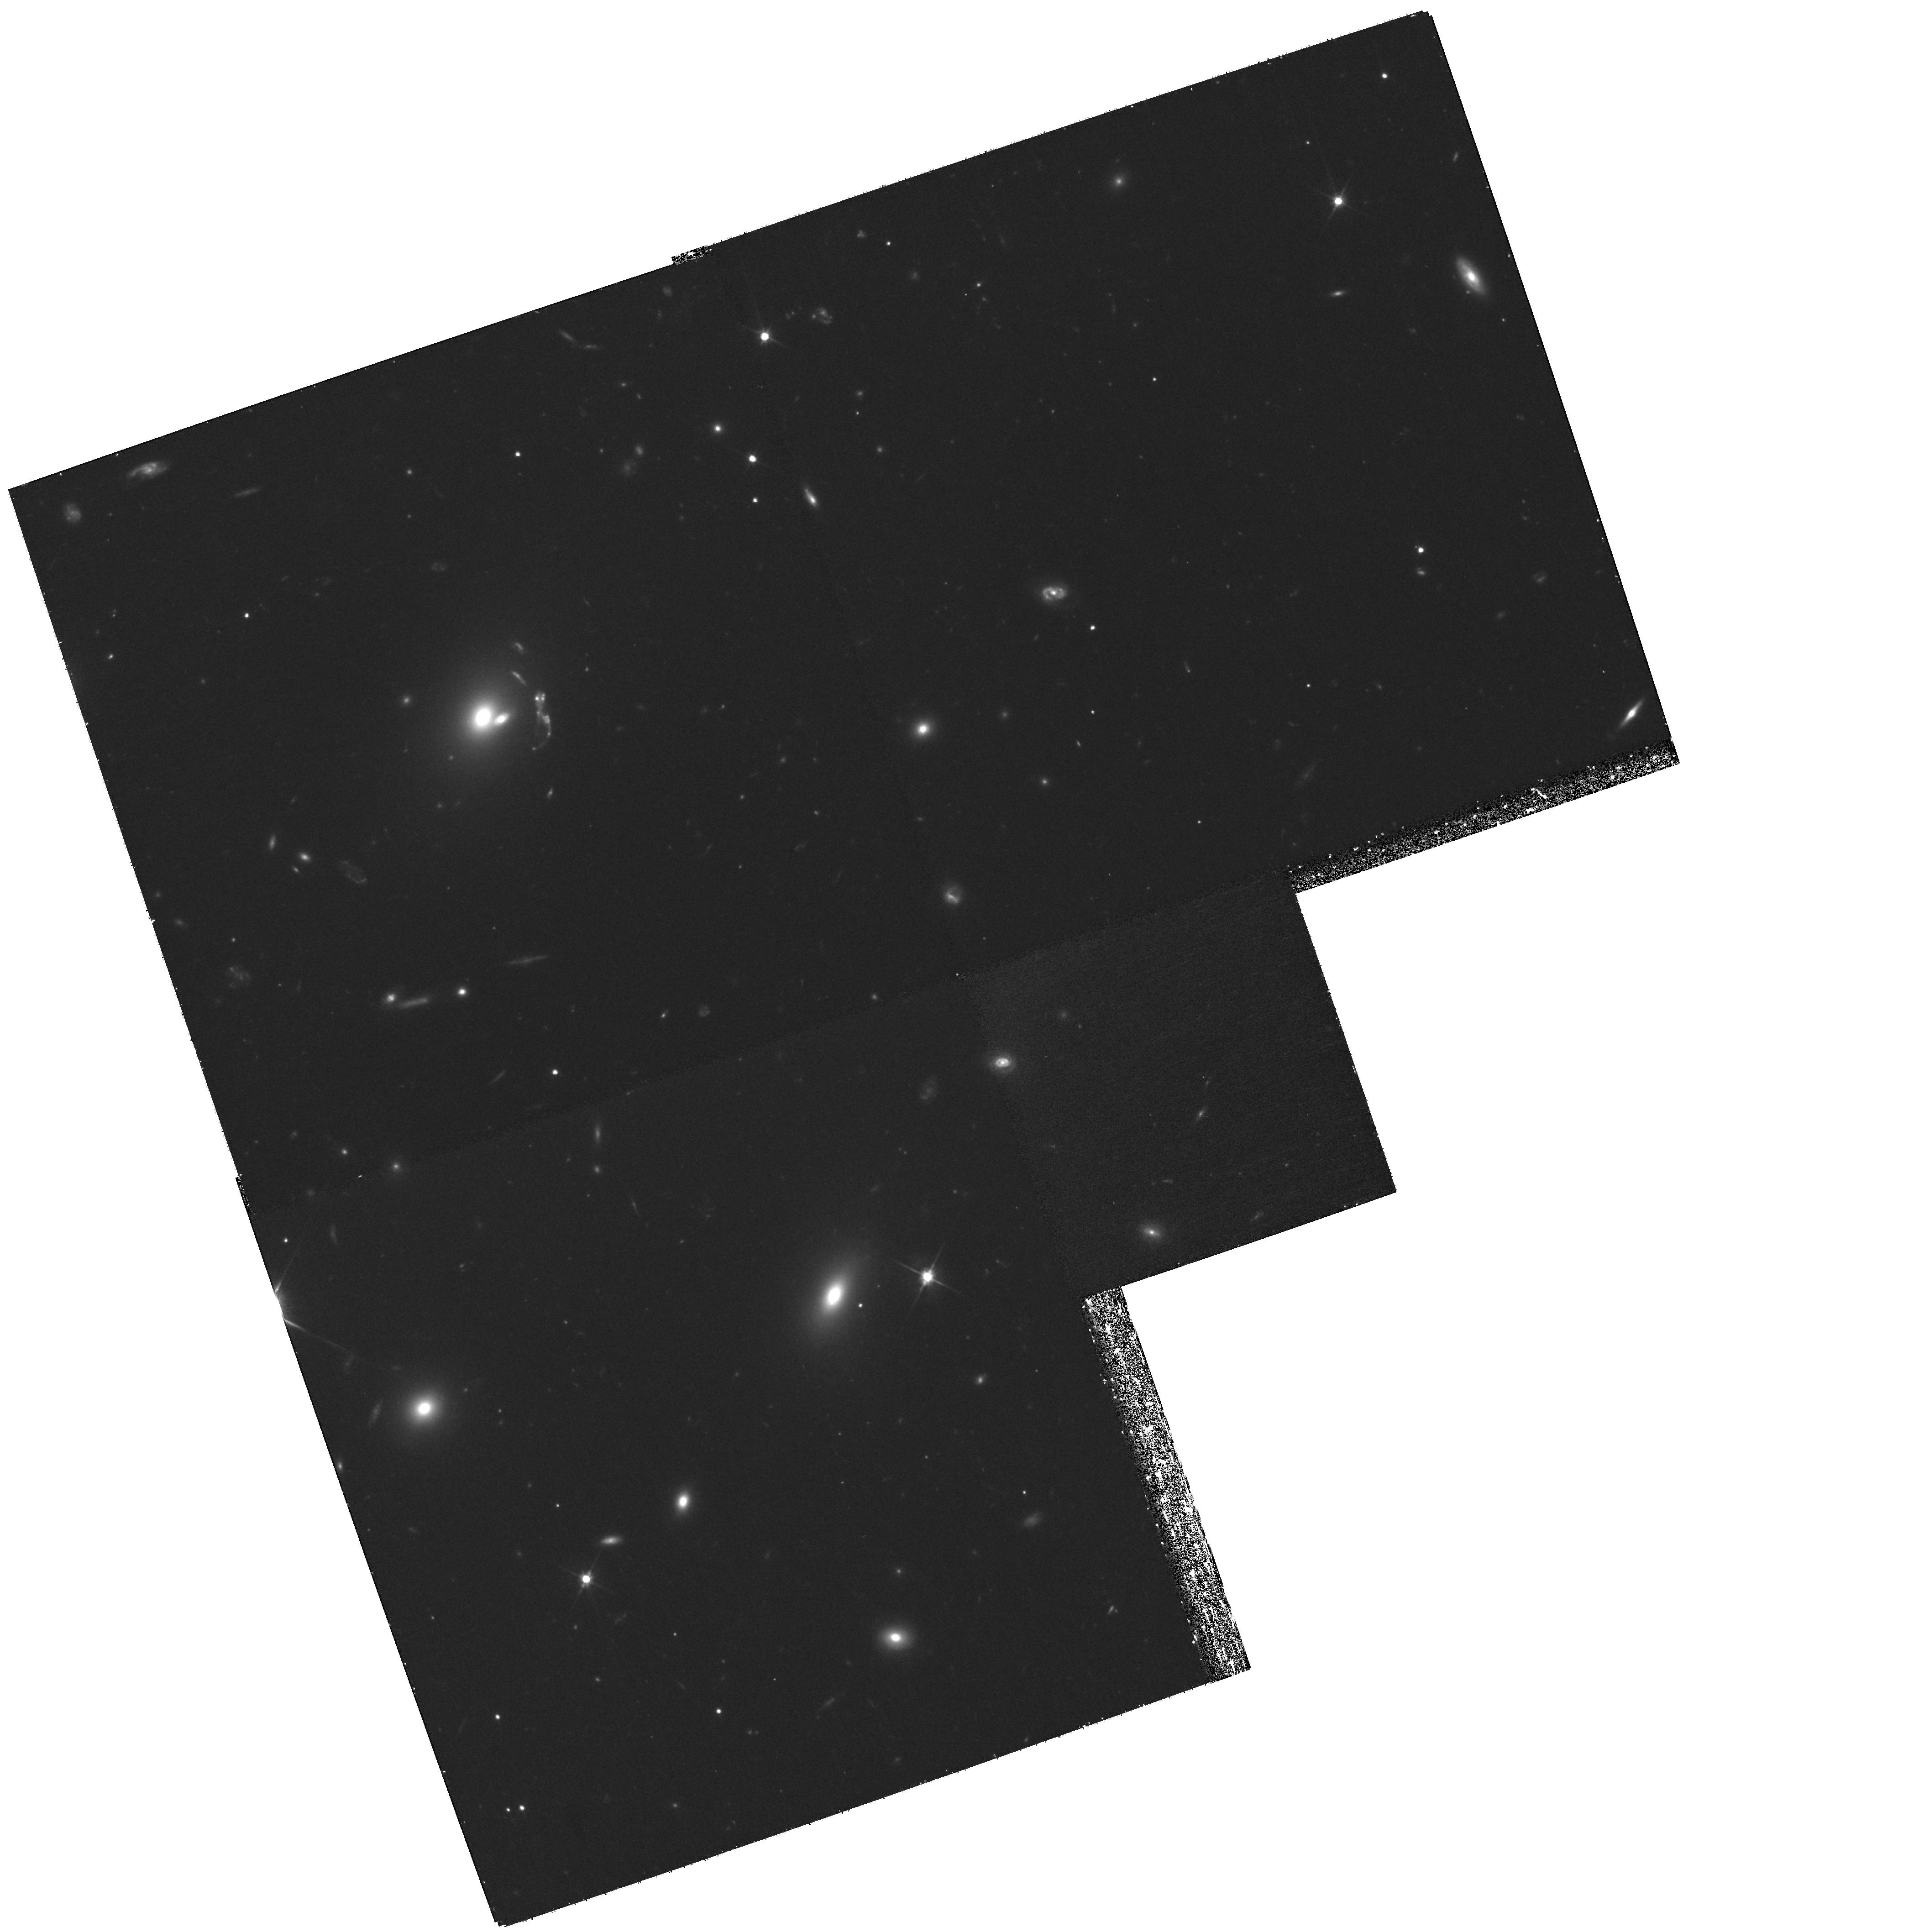
Target: SDSSJ1629+3528
Instrument: WFPC2/PC
Filter: F606W
Exposure: 1.2 h
Observation ID: hst_11974_20_wfpc2_pc_f606w_uba520

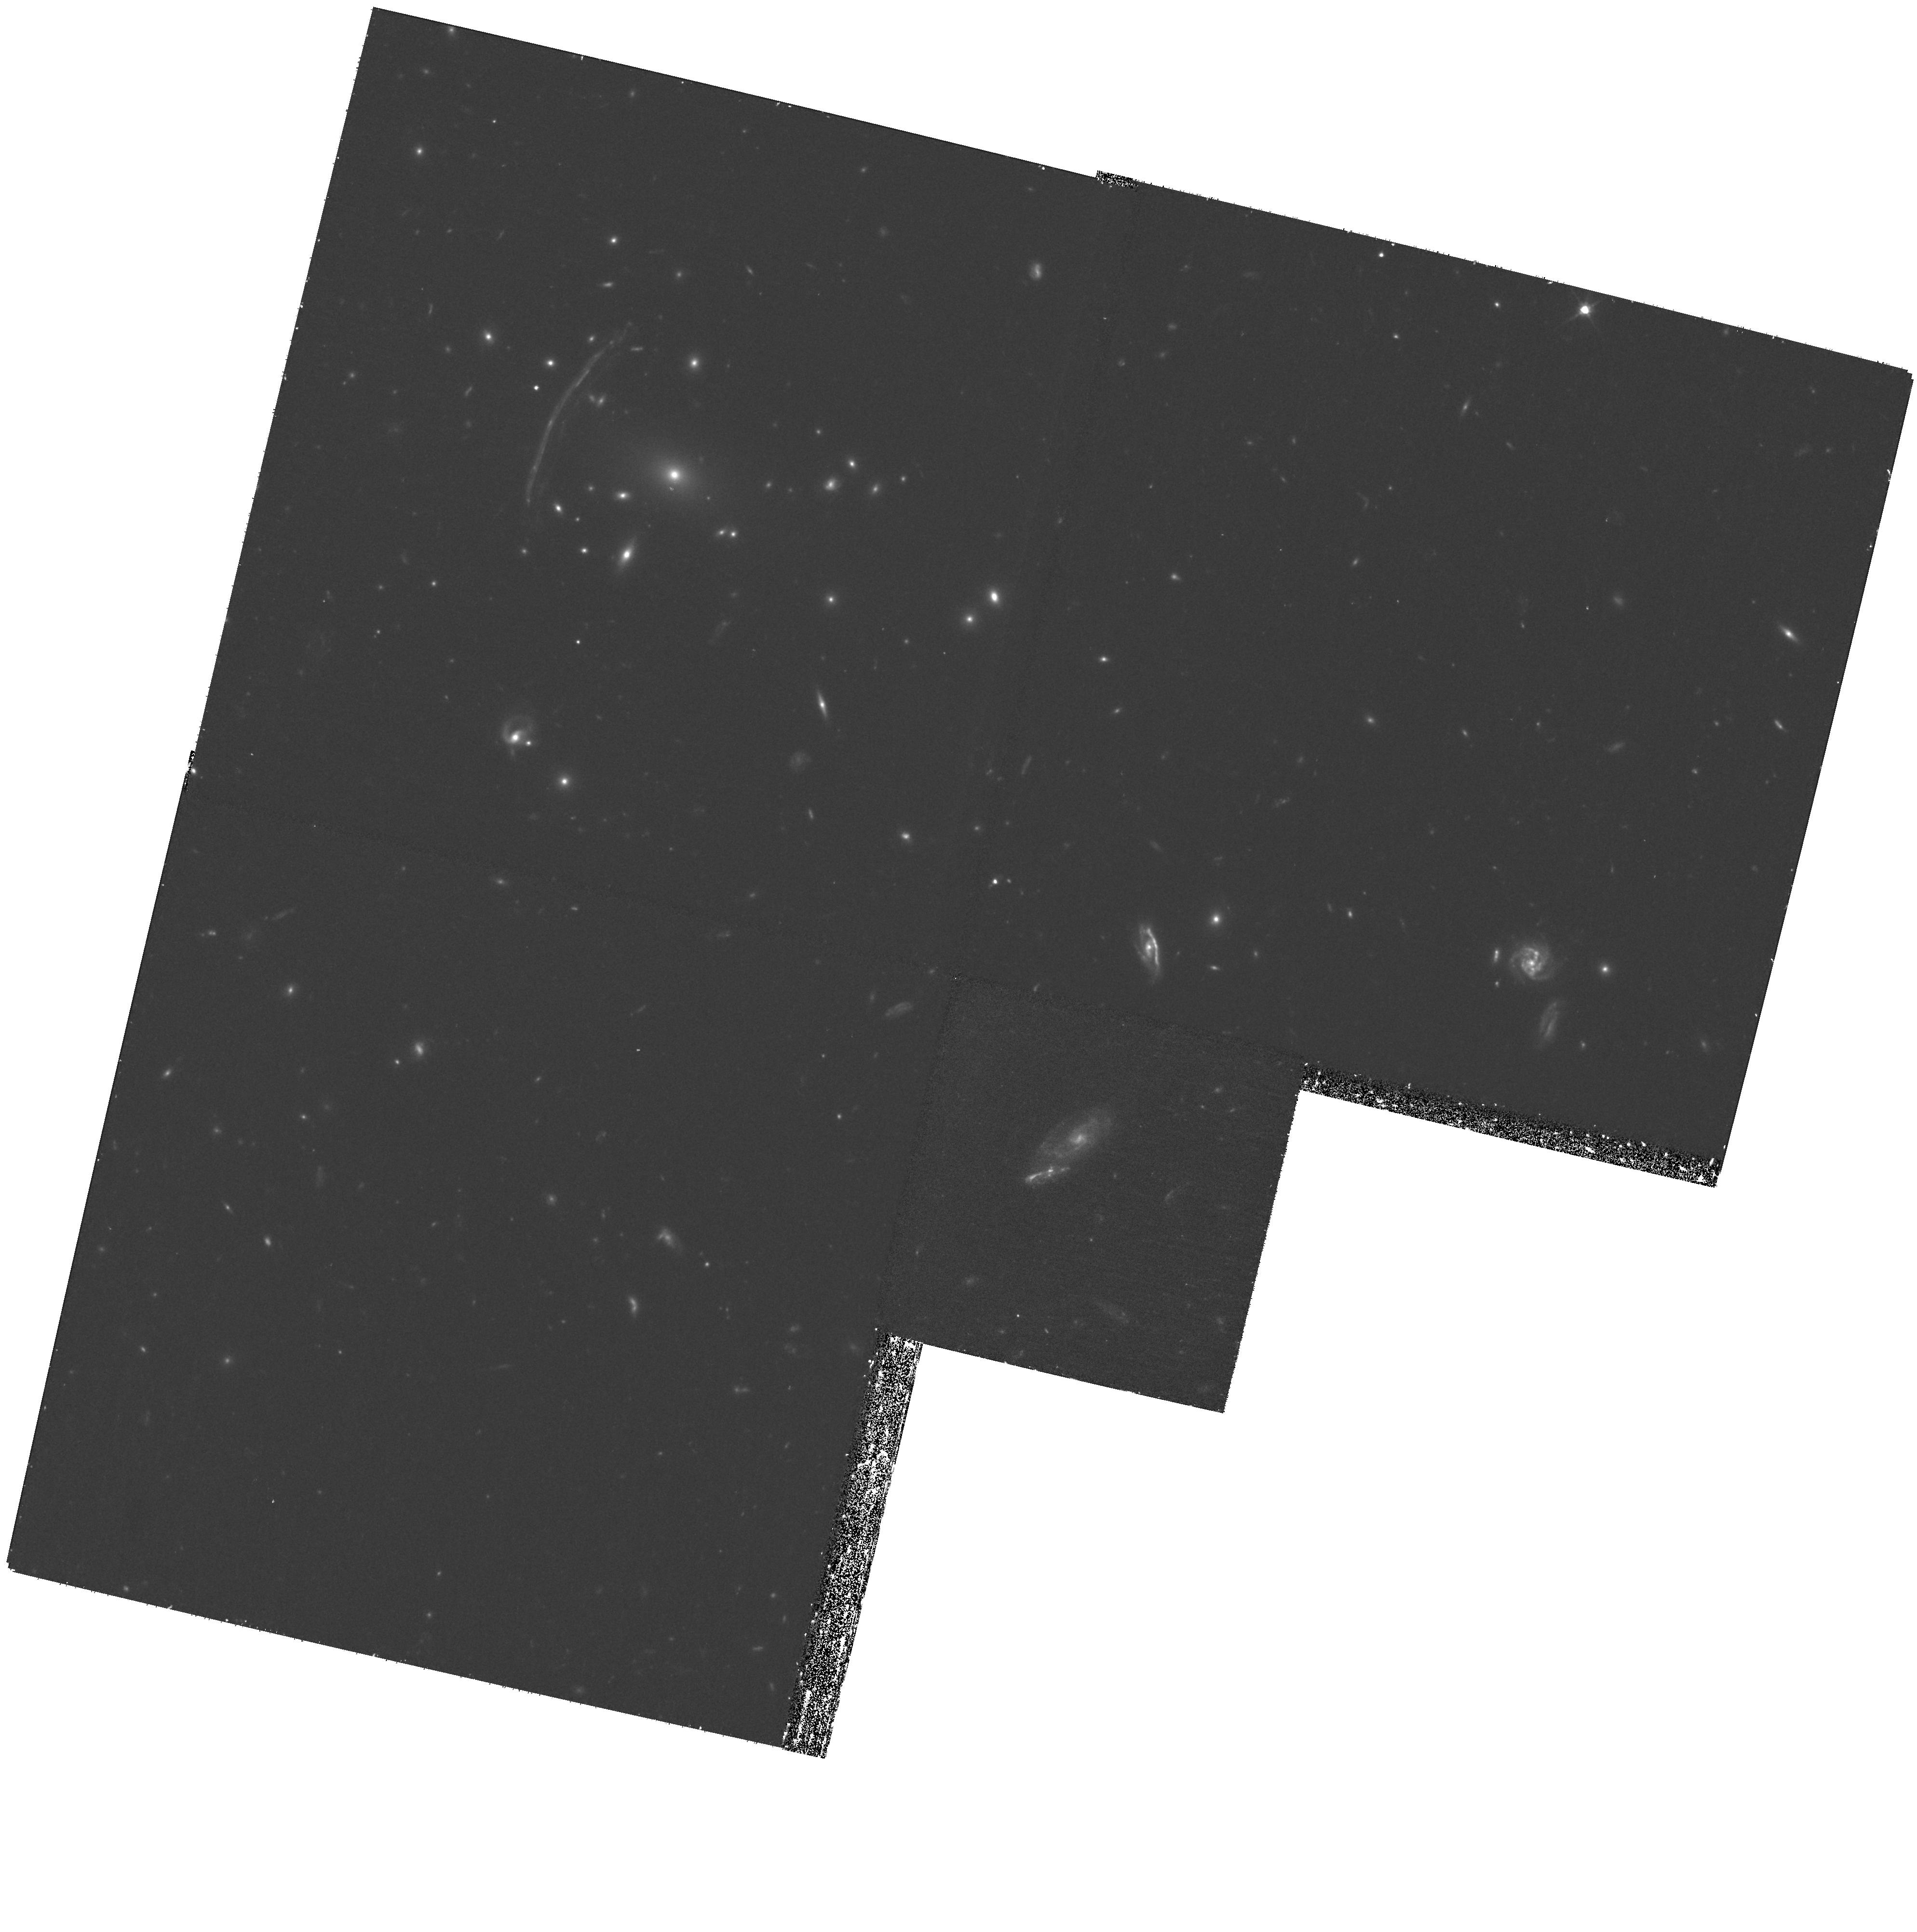
Target: SDSSJ1343+4155
Instrument: WFPC2/PC
Filter: F606W
Exposure: 1.2 h
Observation ID: hst_11974_02_wfpc2_pc_f606w_uba502

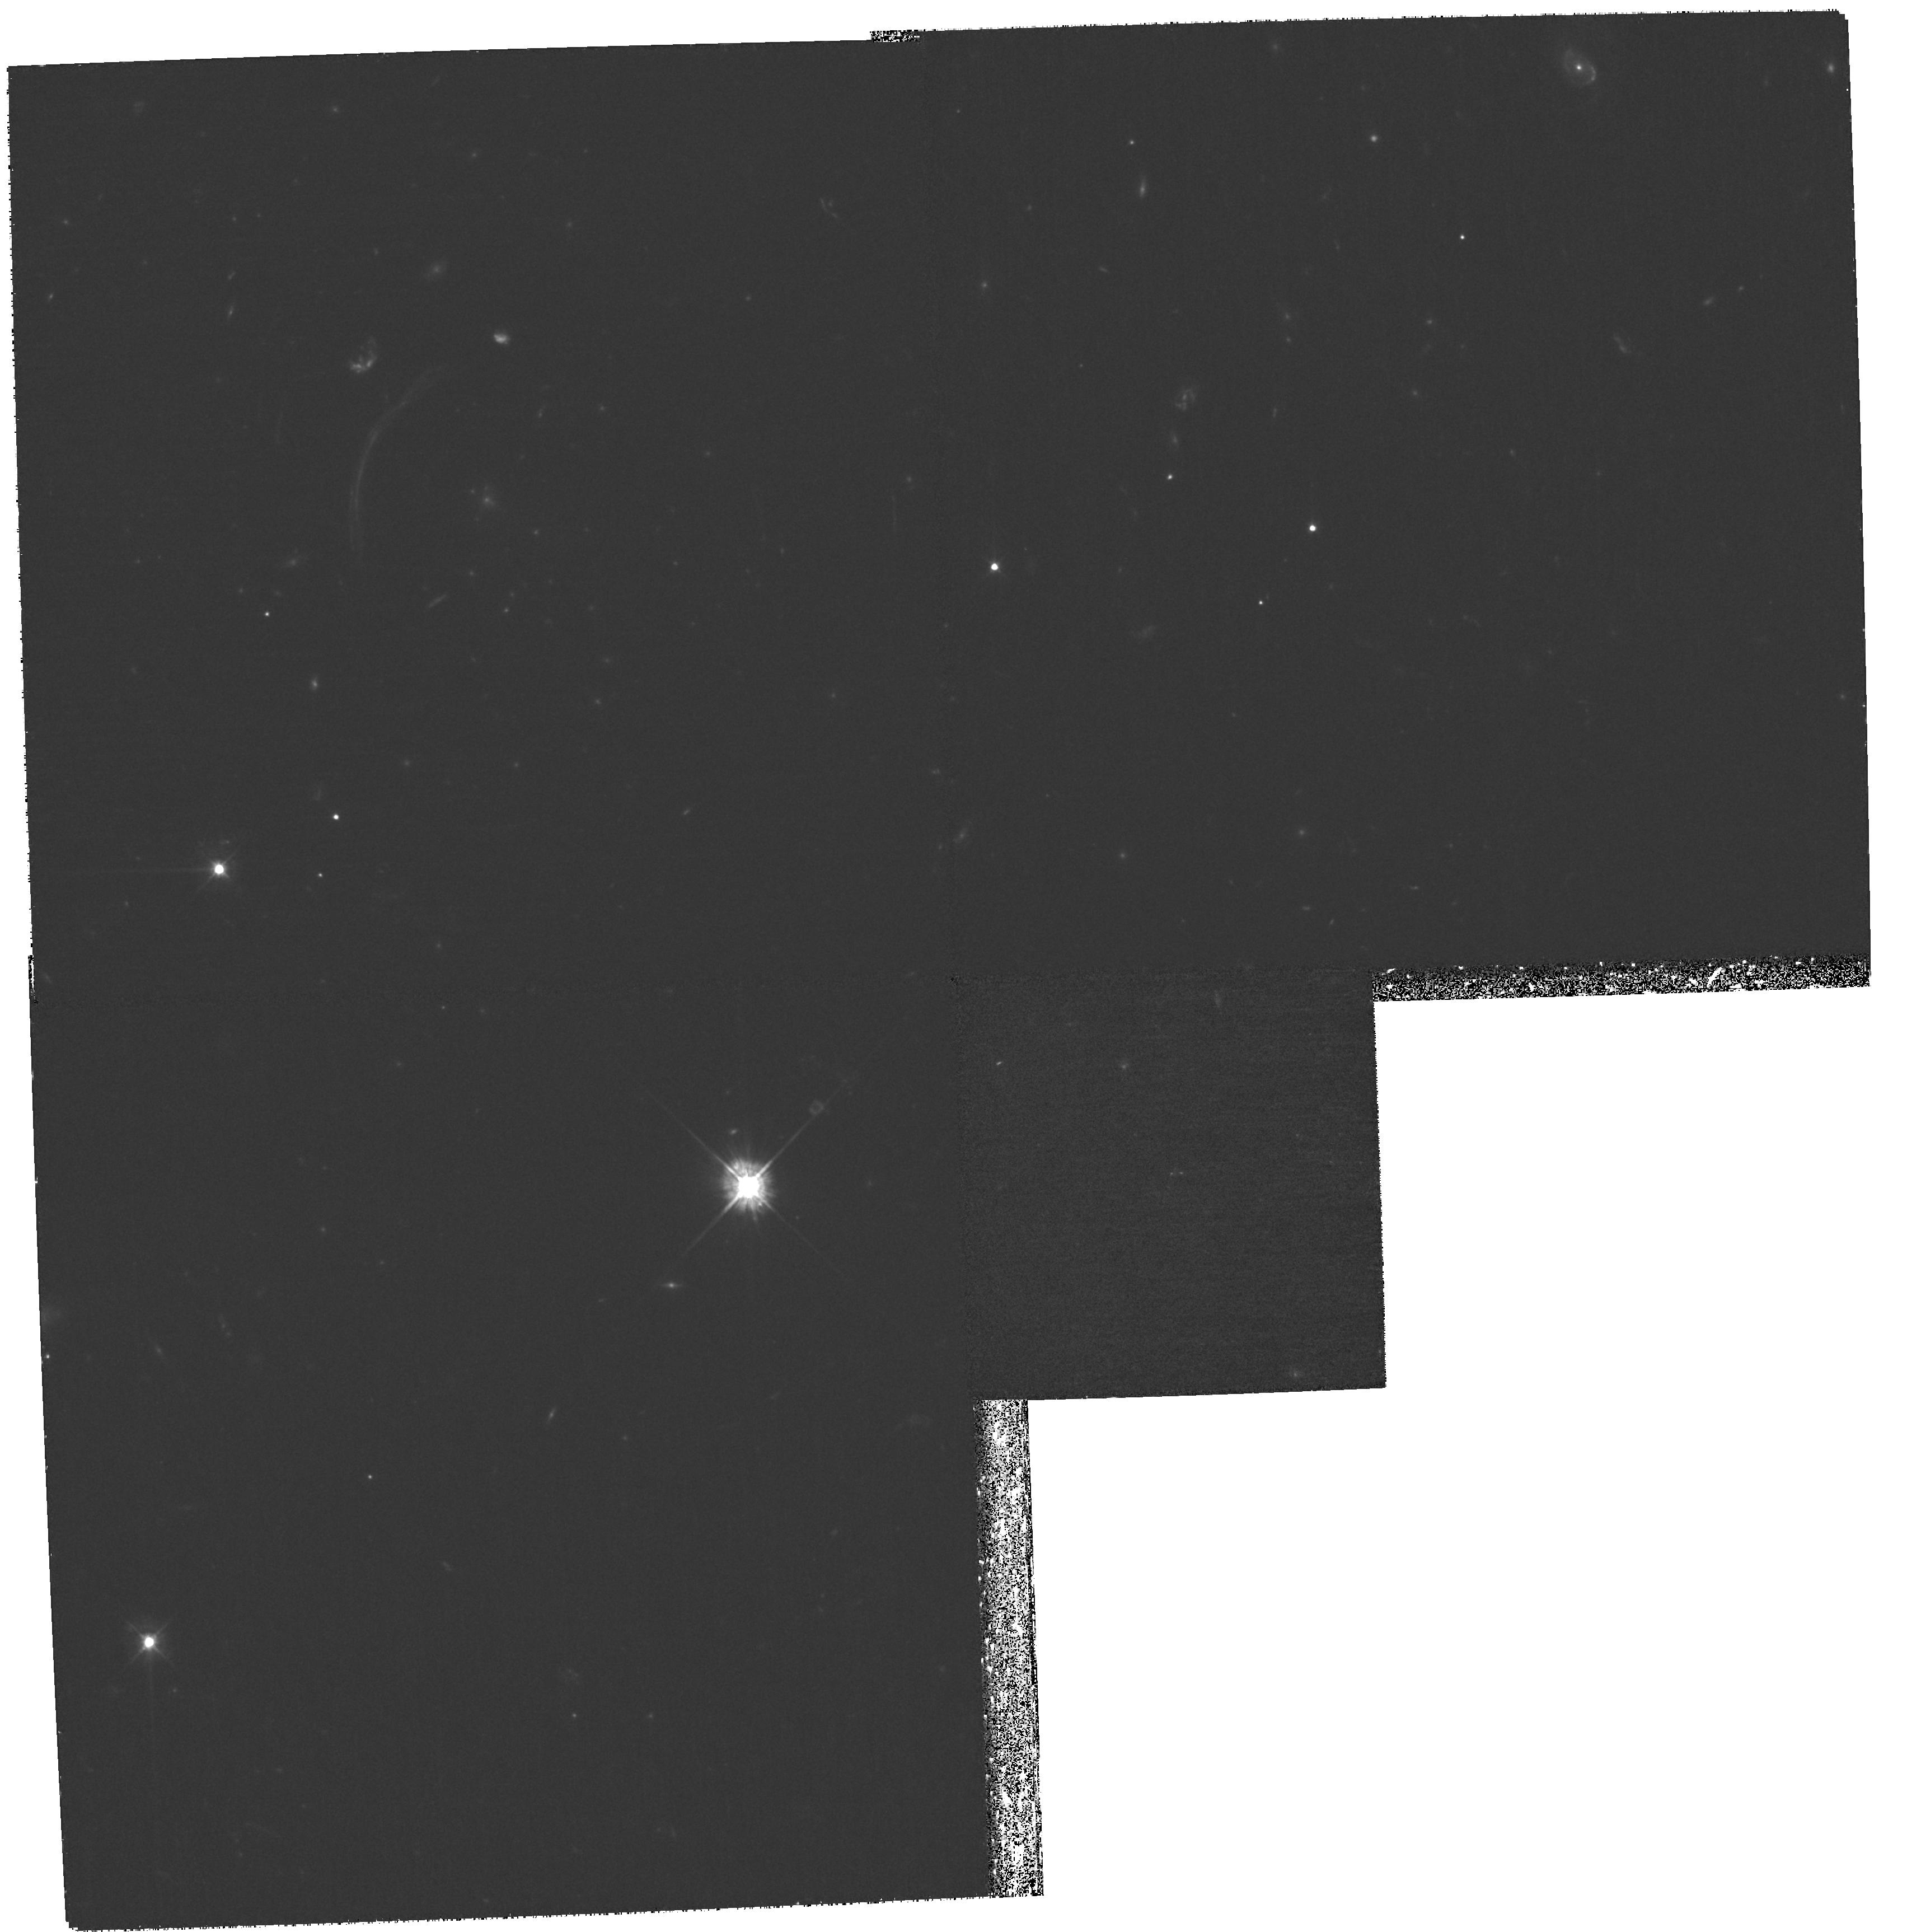
Target: SDSSJ1209+2640
Instrument: WFPC2/PC
Filter: F450W
Exposure: 2.7 h
Observation ID: hst_11974_04_wfpc2_pc_f450w_uba504

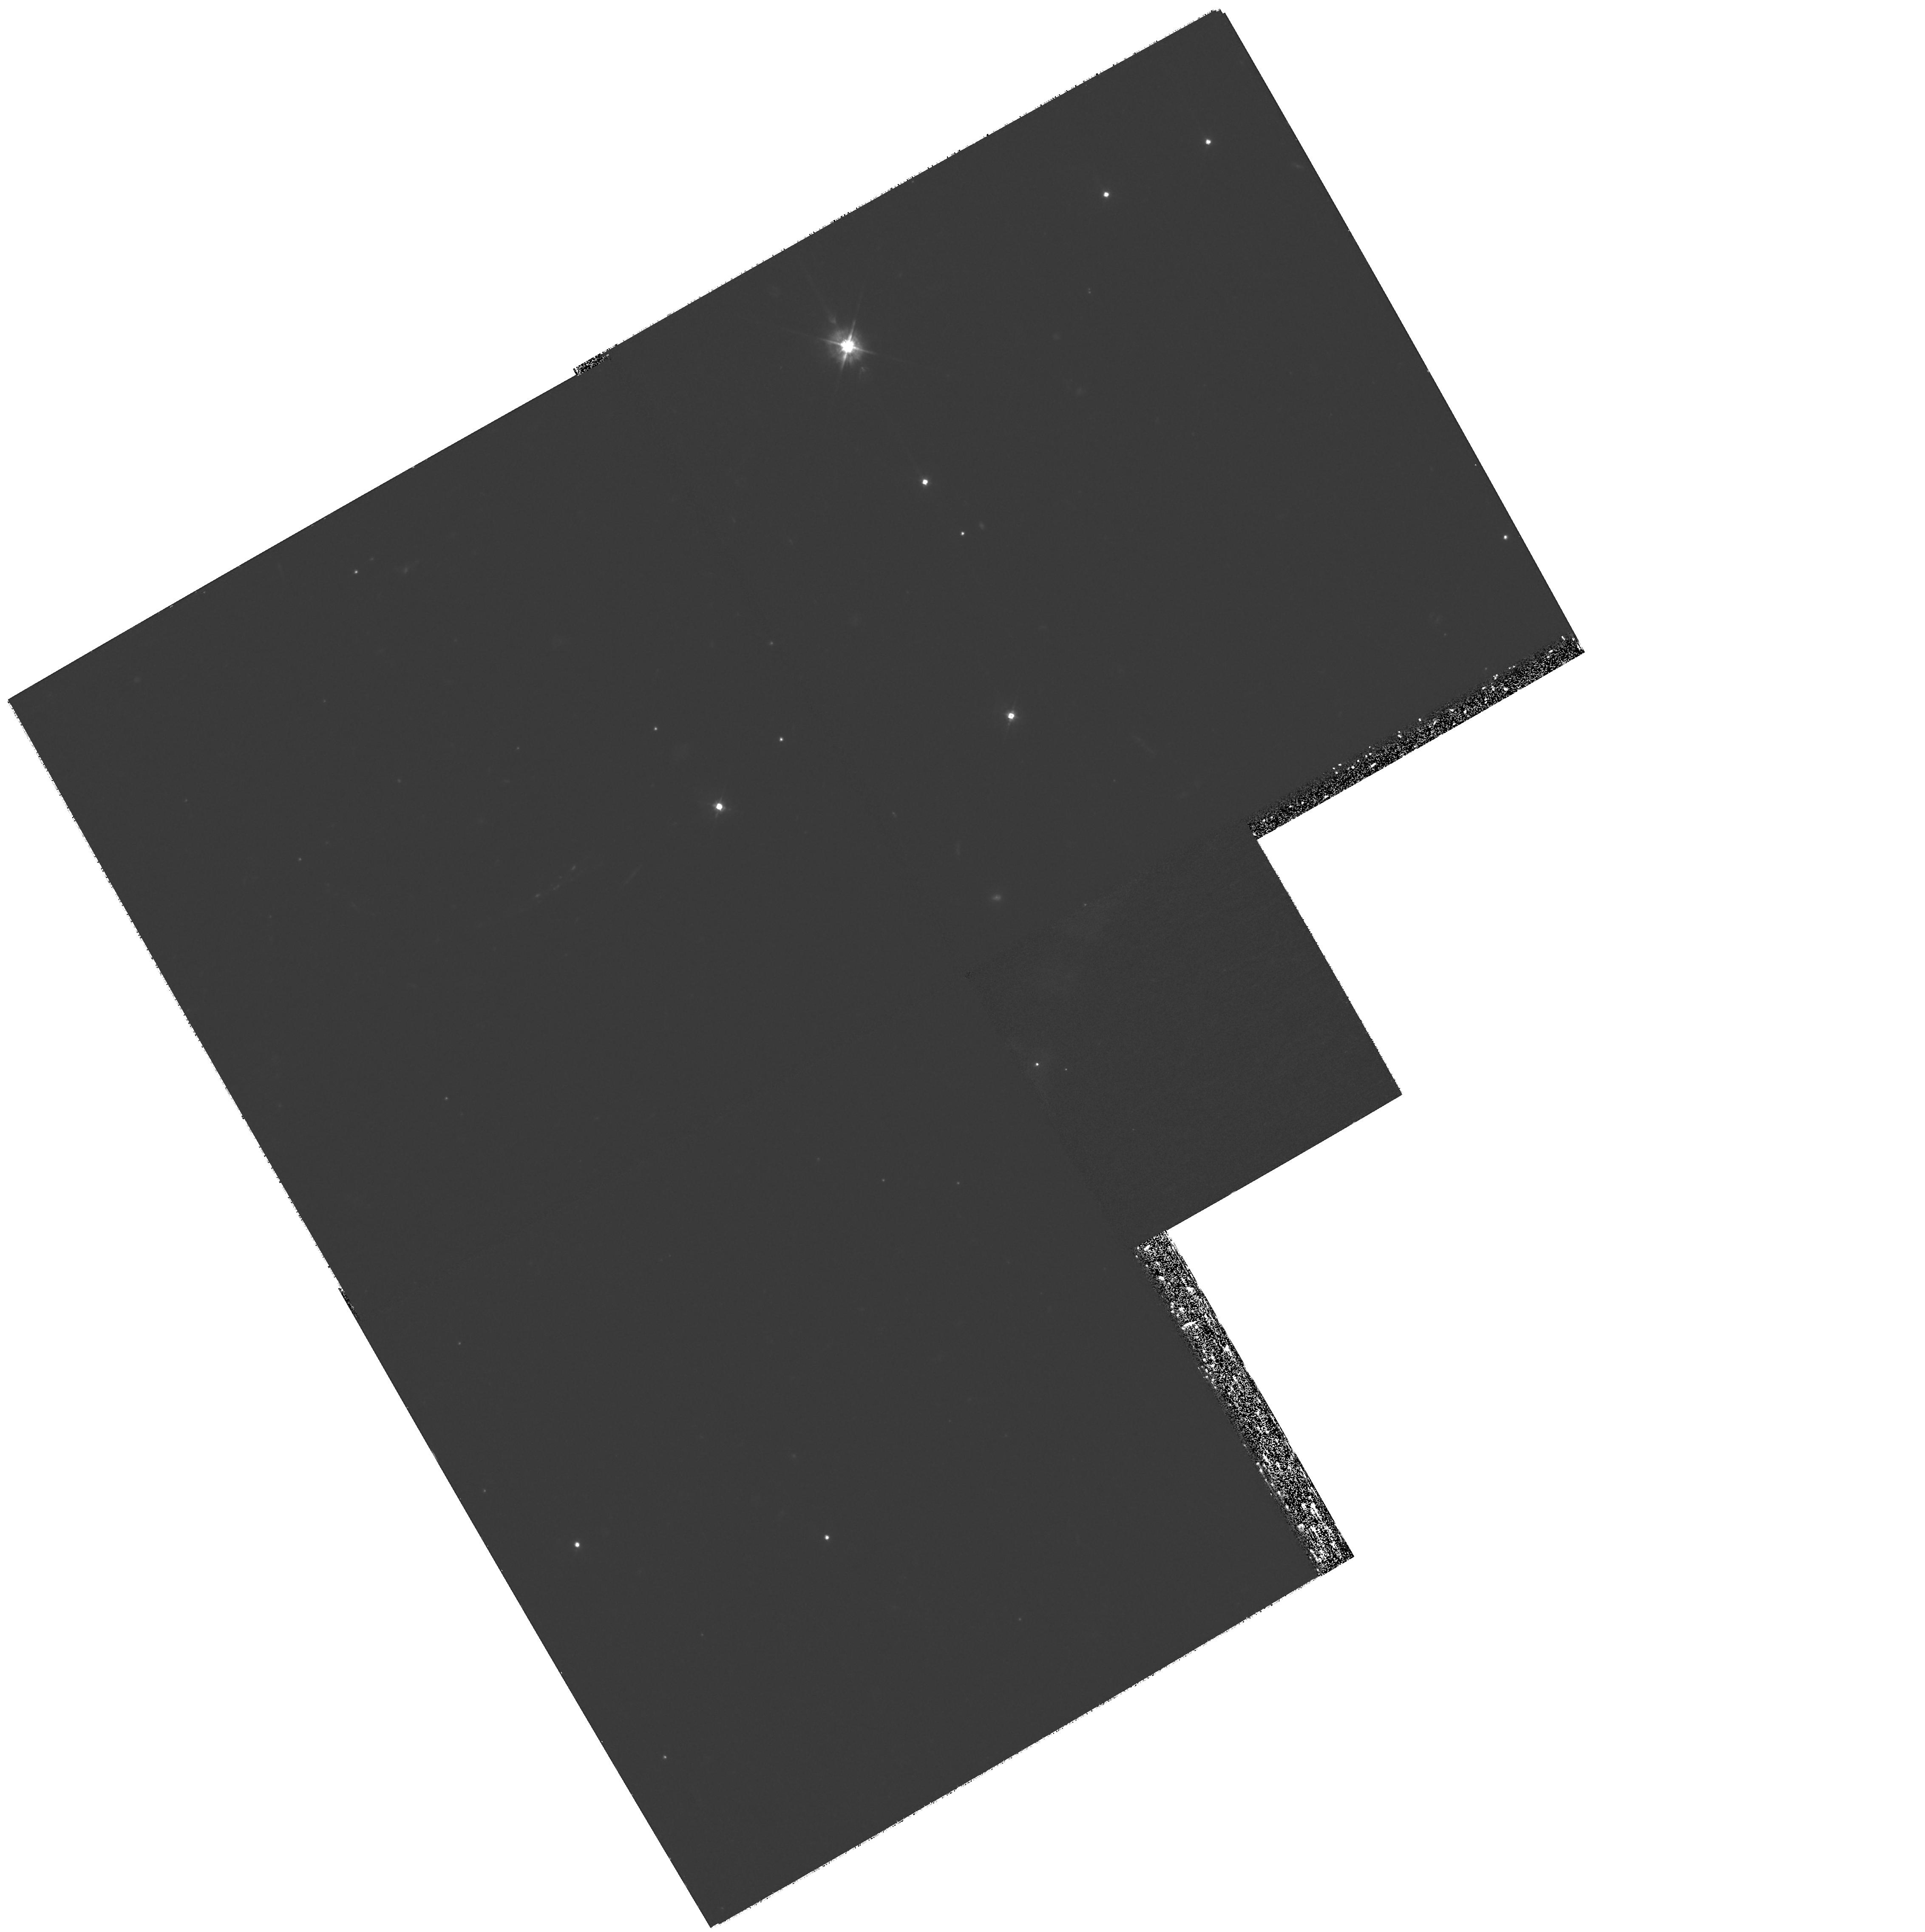
Target: SDSSJ2111-0114
Instrument: WFPC2/PC
Filter: F450W
Exposure: 2.4 h
Observation ID: hst_11974_10_wfpc2_pc_f450w_uba510

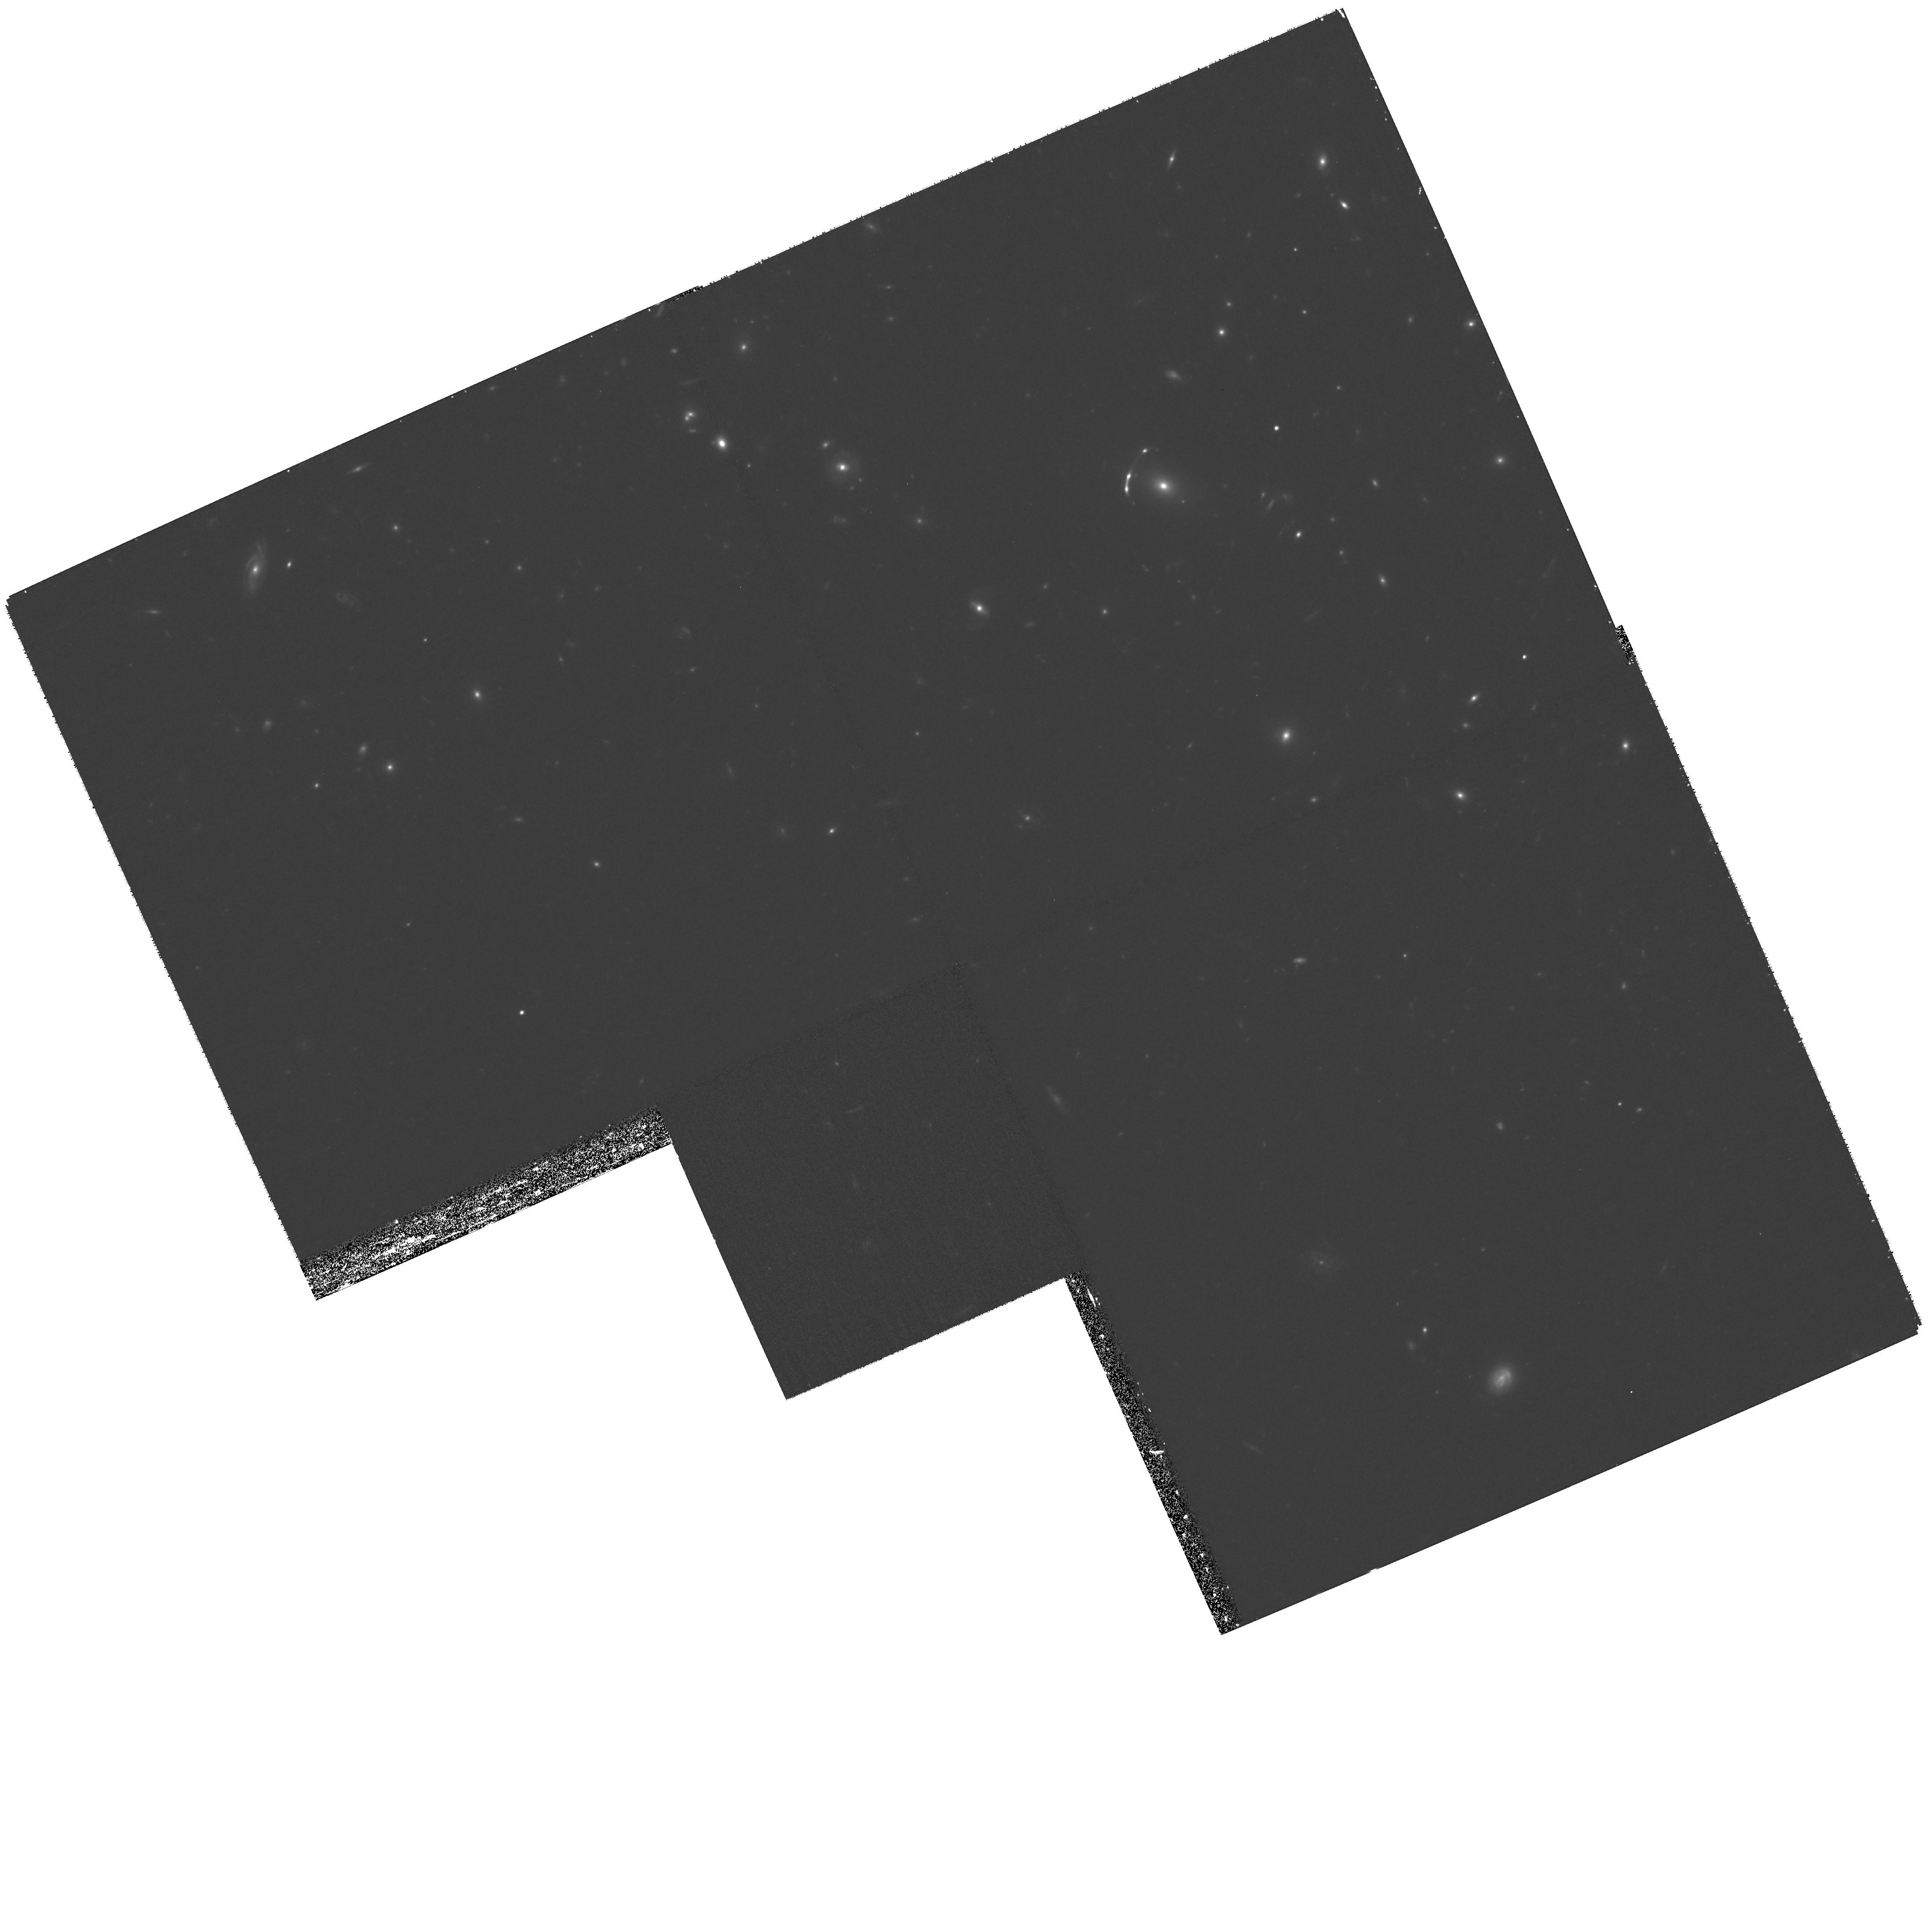
Target: SDSSJ1137+4936
Instrument: WFPC2/PC
Filter: F814W
Exposure: 1.8 h
Observation ID: hst_11974_09_wfpc2_pc_f814w_uba509

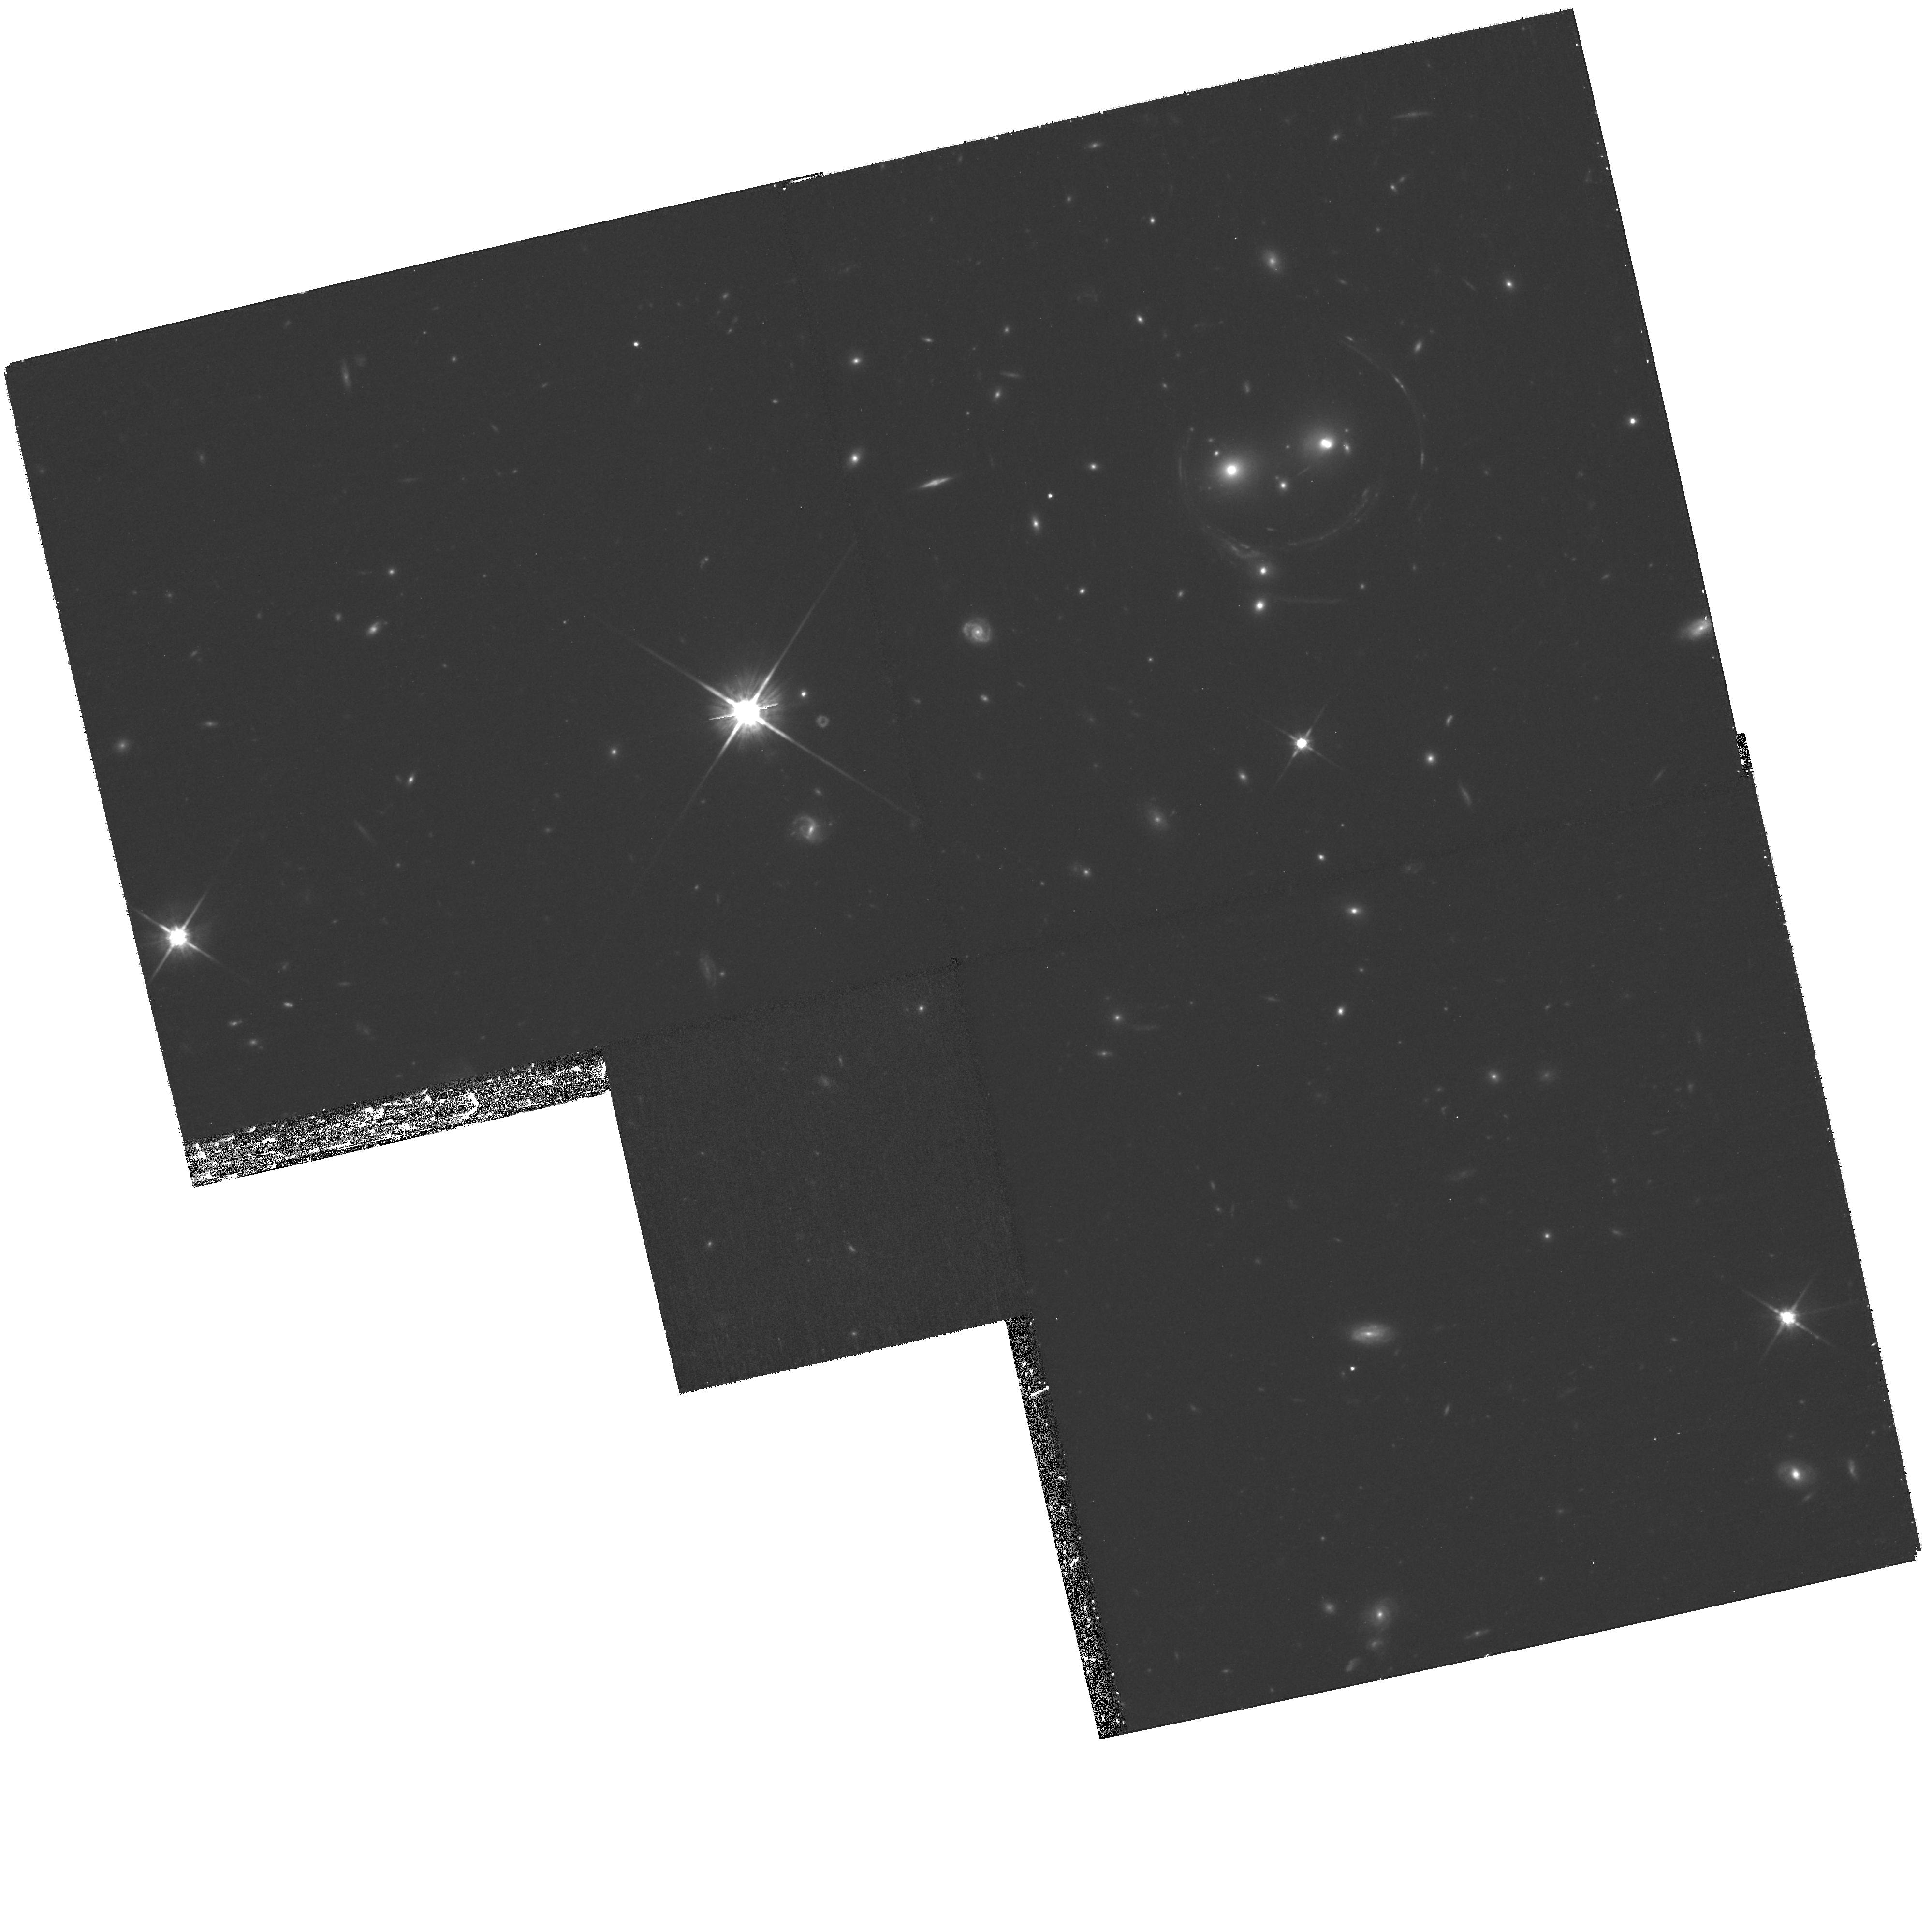
Target: SDSSJ1038+4849
Instrument: WFPC2/PC
Filter: F814W
Exposure: 1.8 h
Observation ID: hst_11974_18_wfpc2_pc_f814w_uba518

High-resolution imaging for 9 very bright, spectroscopically confirmed, group-scale lenses (PI: Allam, Sahar S.)

There are large samples of strong lenses that probe small (galaxy) scale masses (e.g., SLACS, SQLS, COSMOS). There are also large samples of strong lenses that probe large (rich cluster) scale masses (e.g., various rich Abell clusters, the Hennawi et al. 2008 SDSS sample). The sample of strong lenses that probe intermediate (group/cluster-core) scale masses, however, is sparse, and so any significant additions to this sample are important. Here we present a sample of strong lenses that not only probe these intermediate scales but are also quite bright, since the sample is based almost entirely upon data from the SDSS, a relatively shallow and poor-resolution survey, at least in comparison to most other strong lens hunting grounds, such as COSMOS and CFHTLS. What we lack are the high-resolution imaging data needed to construct detailed lensing models, to probe the mass and light profiles of the lensing galaxies and their environments, and to characterize the morphologies of the lensed (source) galaxies. Only HST can provide these data, and so we are proposing here for 81 orbits of deep WFPC2 F450W, F606W and F814W imaging, for 9 of our best and brightest intermediate-scale lensing systems with known spectroscopic redshifts and with Einstein radii between 4 and 8 arcsec.